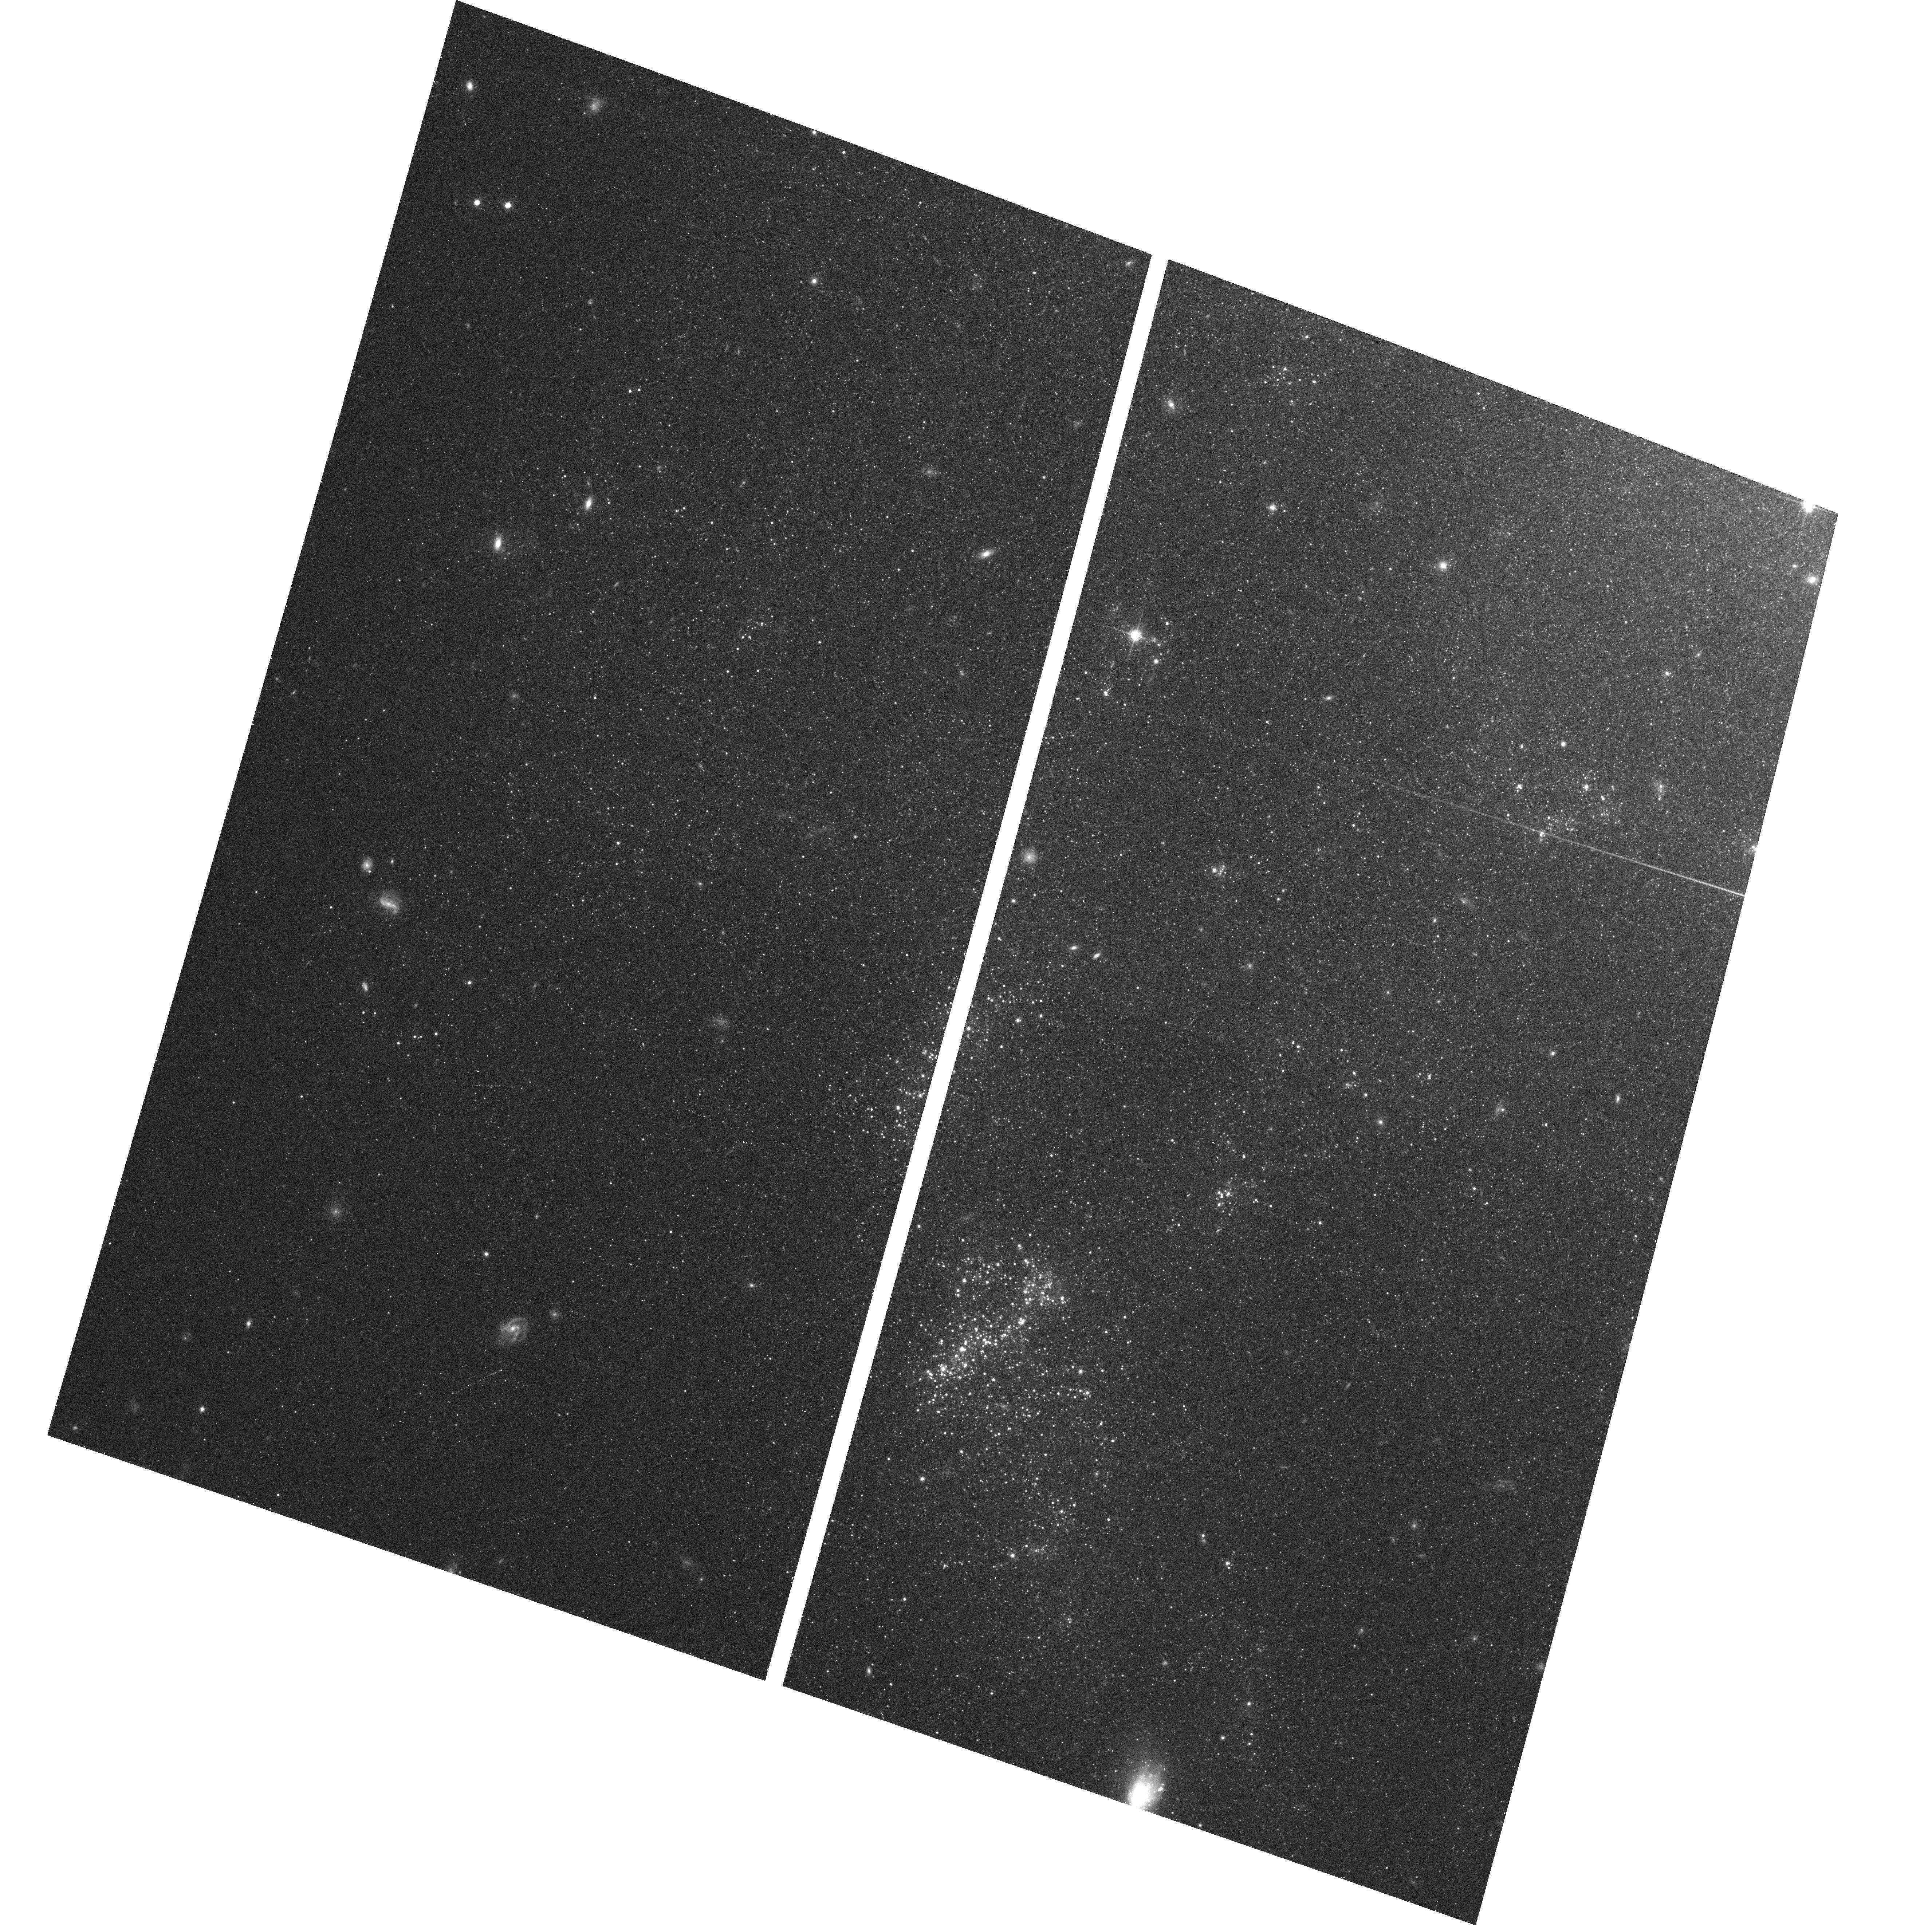
Target: NGC45-POS1
Instrument: ACS/WFC
Filter: F814W
Exposure: 7 min
Observation ID: hst_9774_01_acs_wfc_f814w_j8ph01

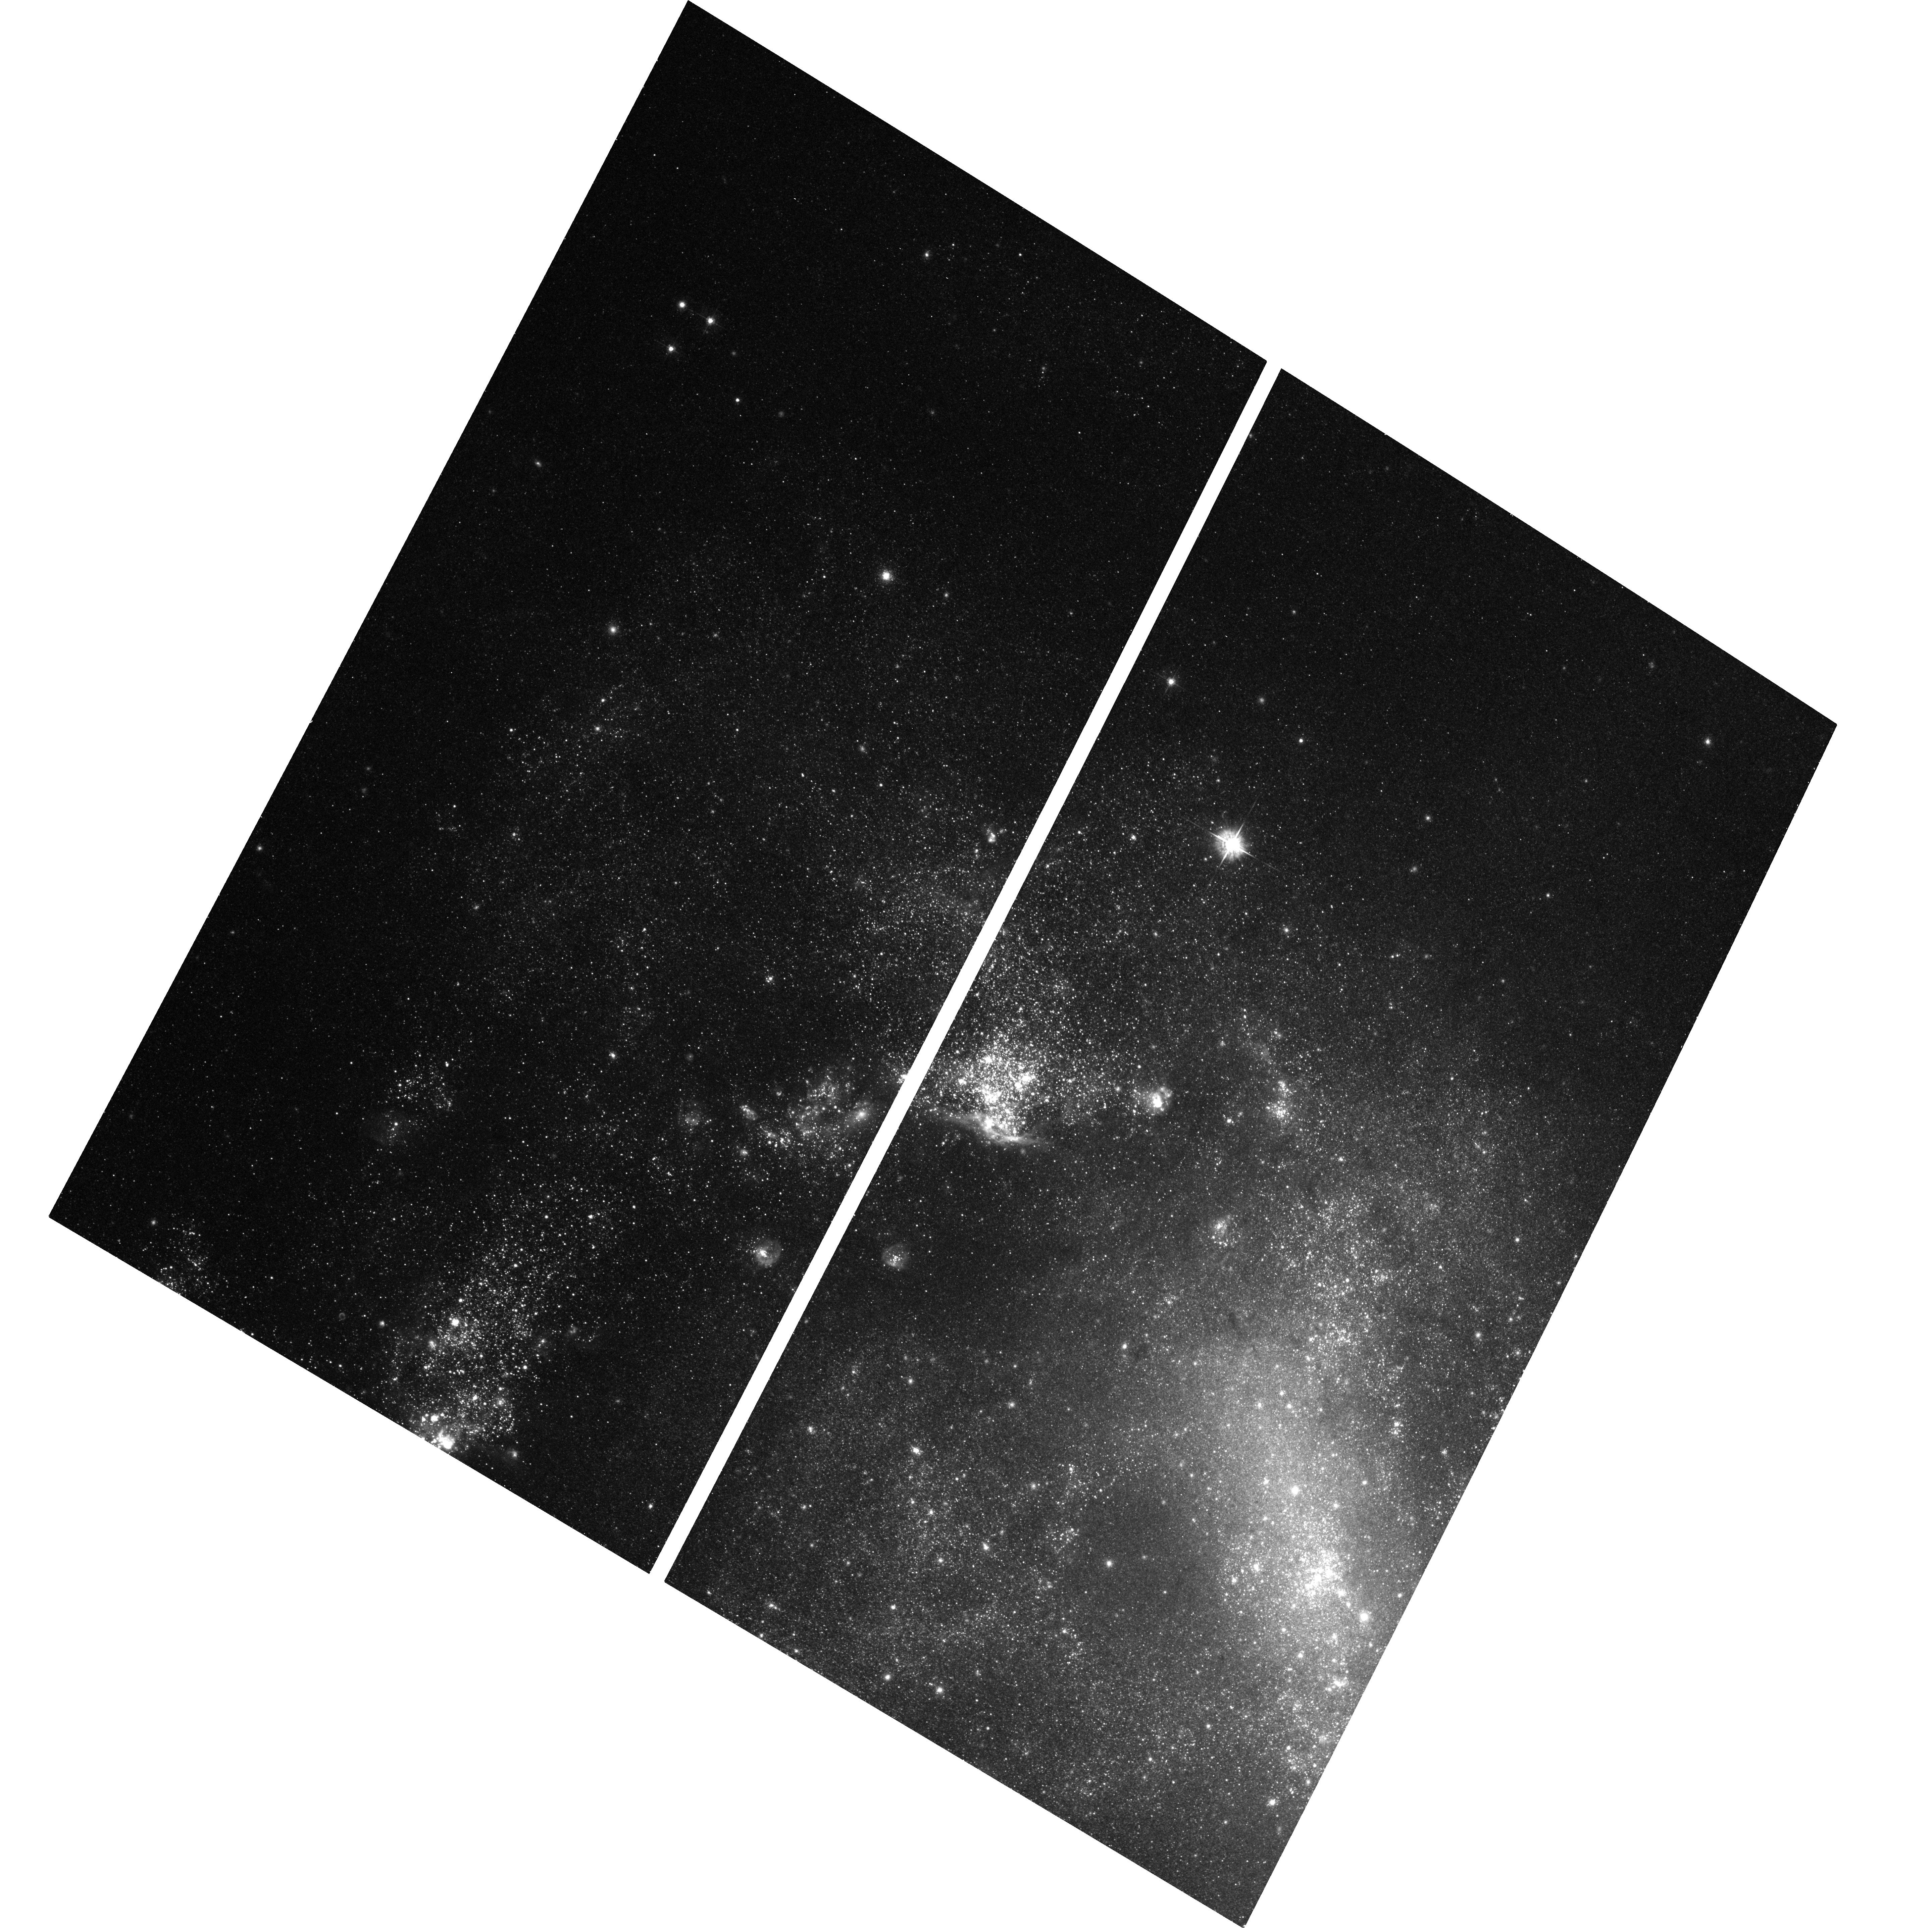
Target: NGC1313-POS1
Instrument: ACS/WFC
Filter: F555W
Exposure: 11 min
Observation ID: hst_9774_05_acs_wfc_f555w_j8ph05

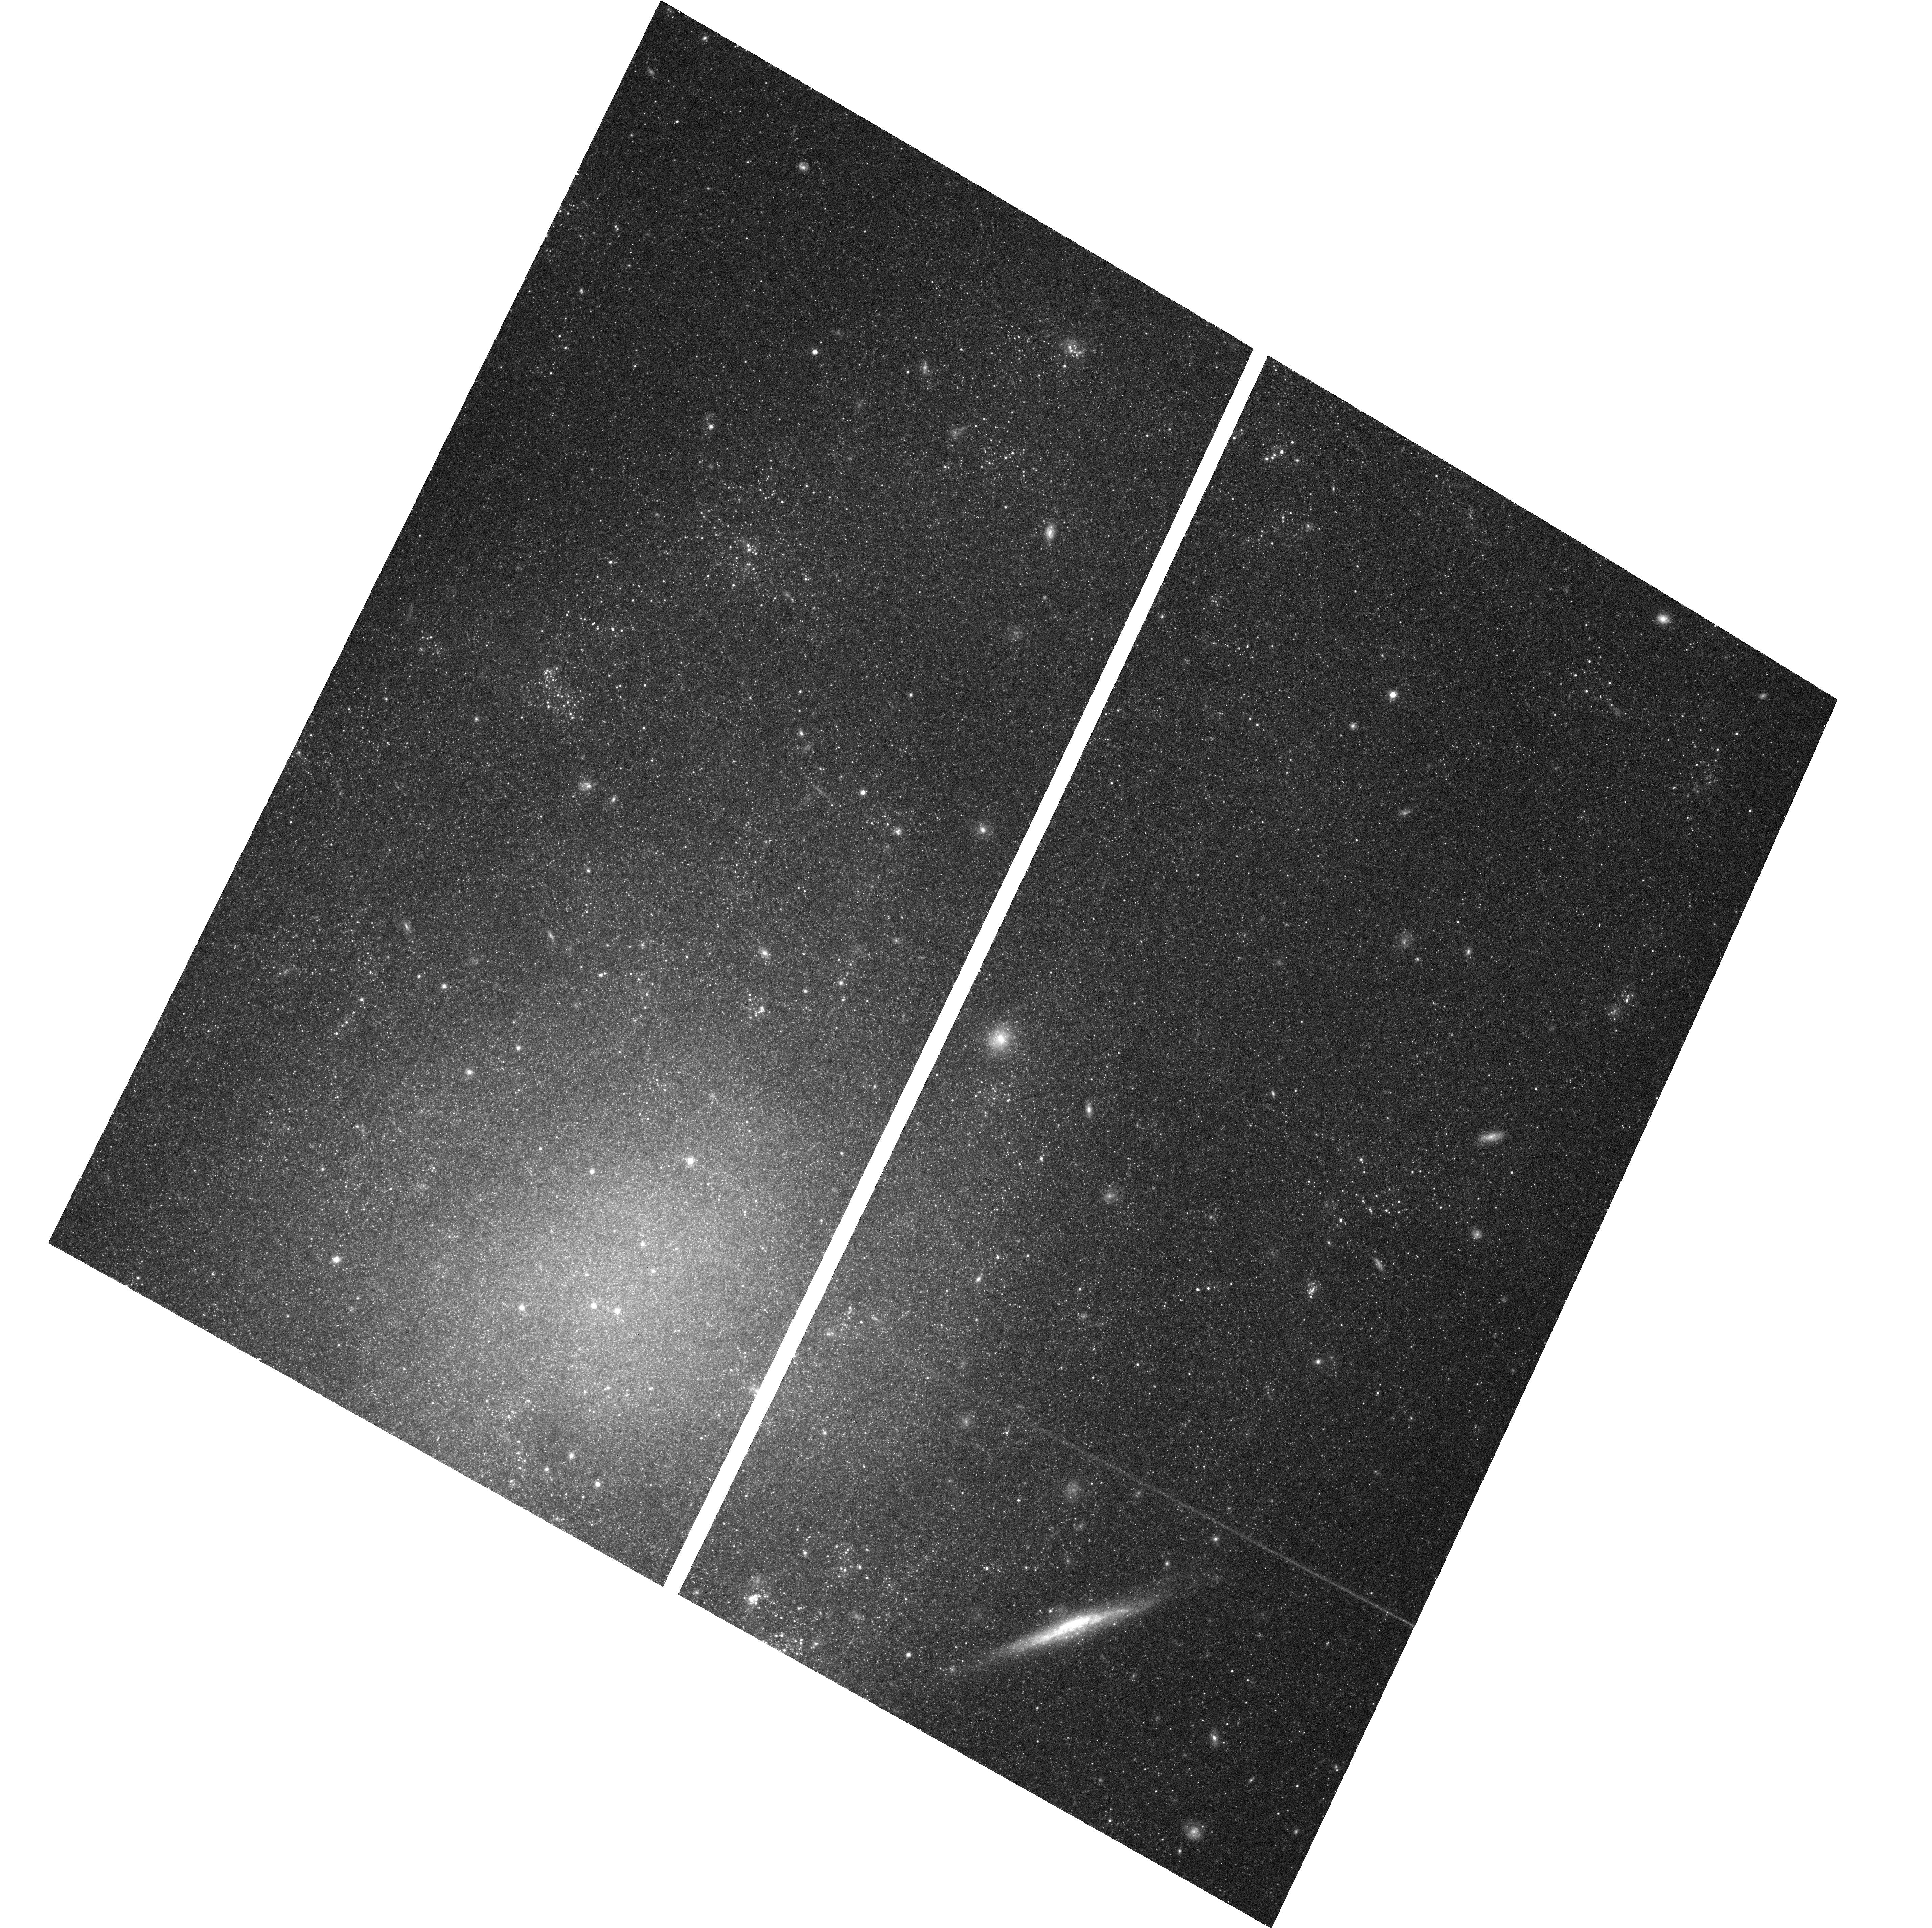
Target: NGC45-POS2
Instrument: ACS/WFC
Filter: F814W
Exposure: 7 min
Observation ID: hst_9774_03_acs_wfc_f814w_j8ph03

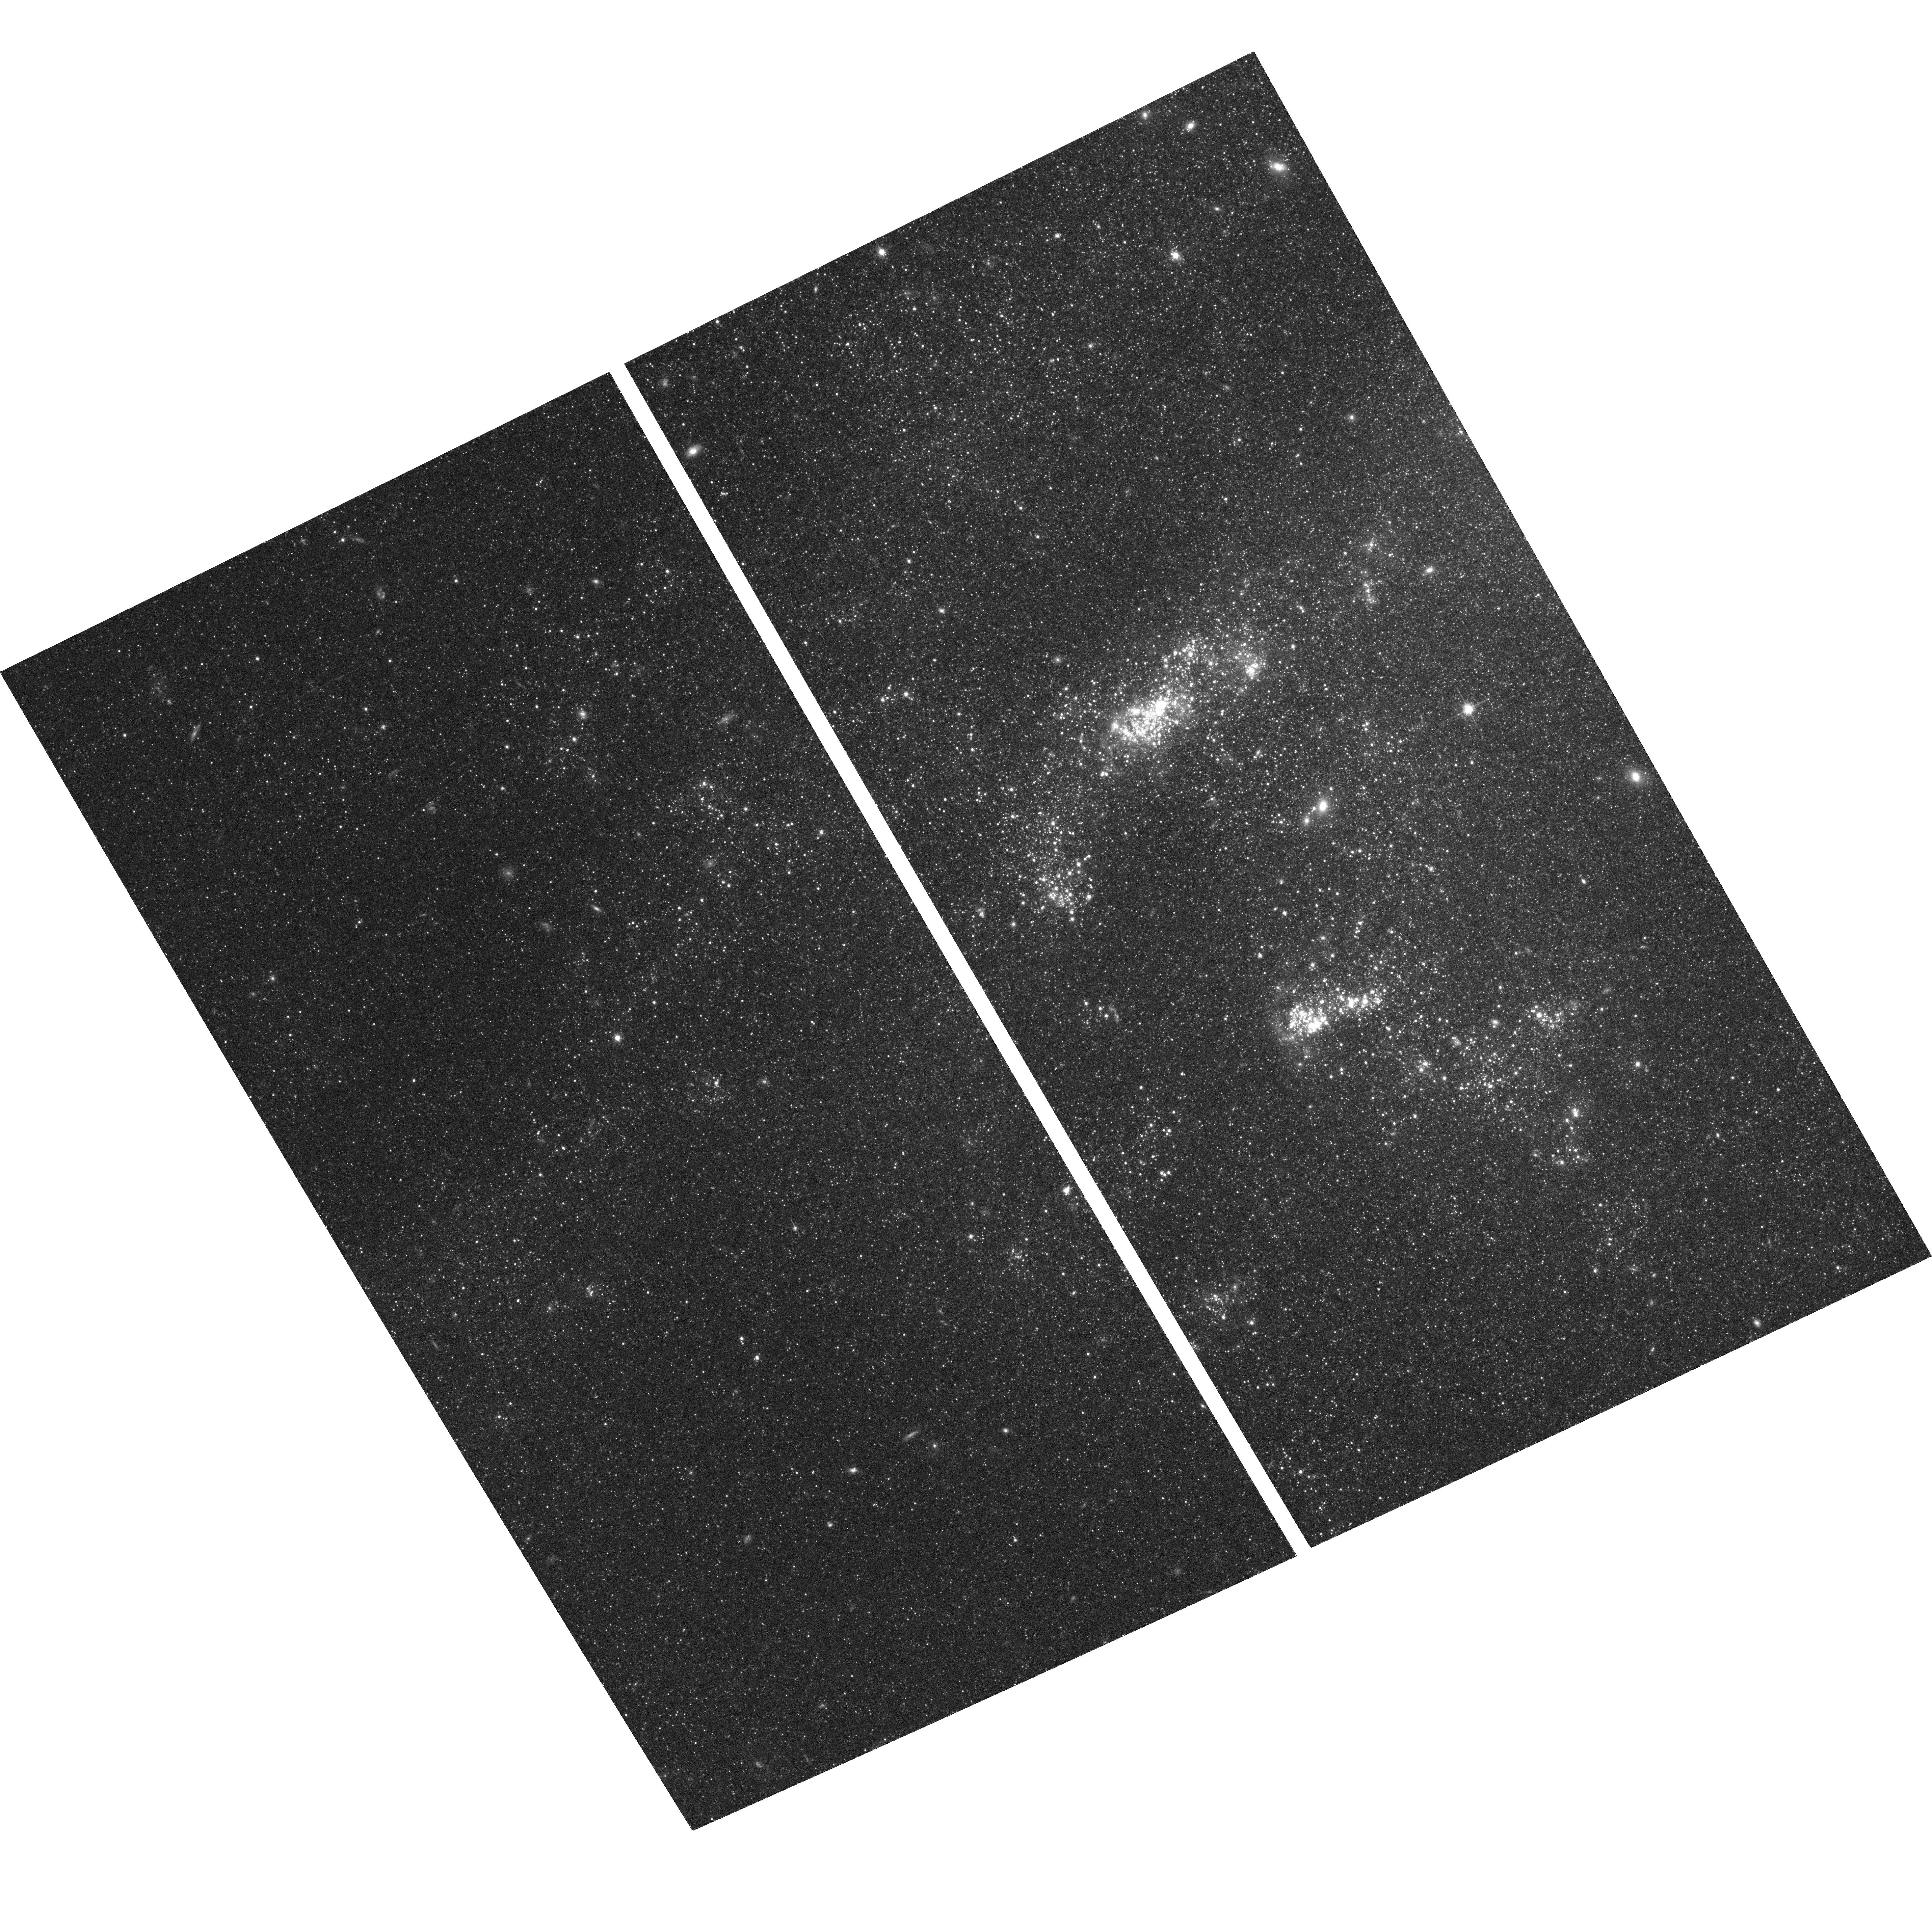
Target: NGC4395-POS1
Instrument: ACS/WFC
Filter: F814W
Exposure: 7 min
Observation ID: hst_9774_0b_acs_wfc_f814w_j8ph0b

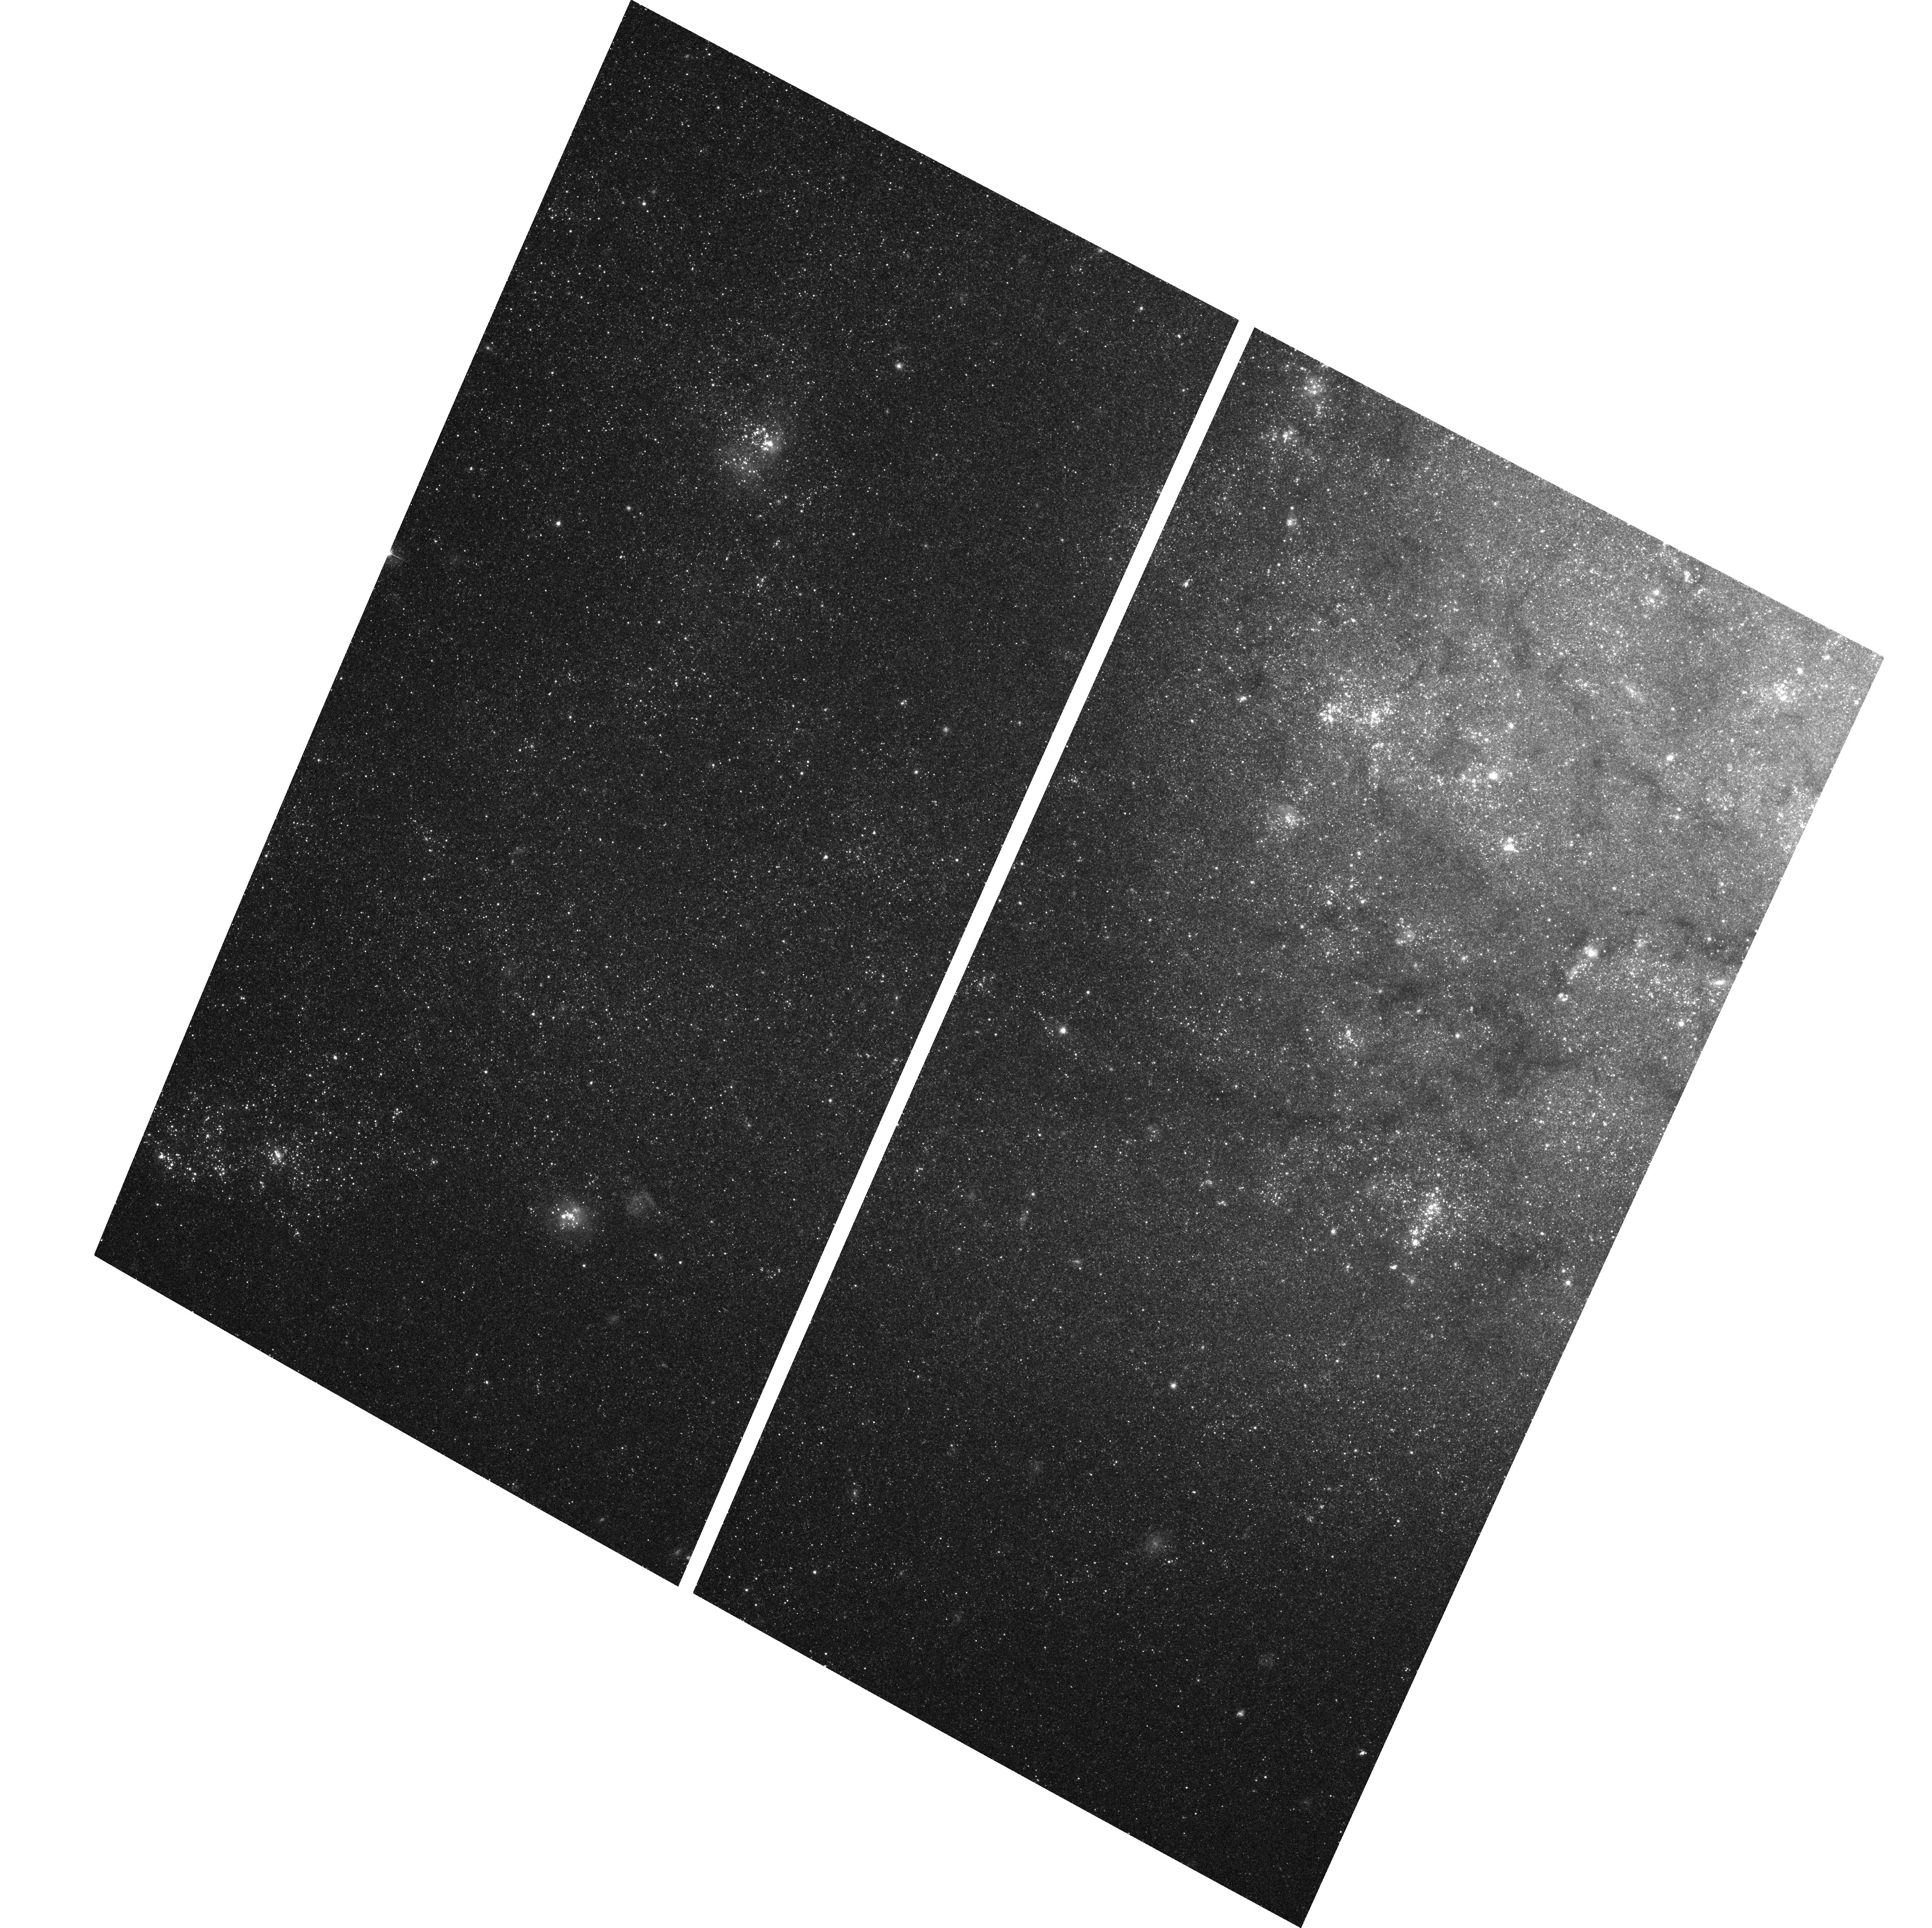
Target: NGC7793-POS2
Instrument: ACS/WFC
Filter: F555W
Exposure: 11 min
Observation ID: hst_9774_0l_acs_wfc_f555w_j8ph0l

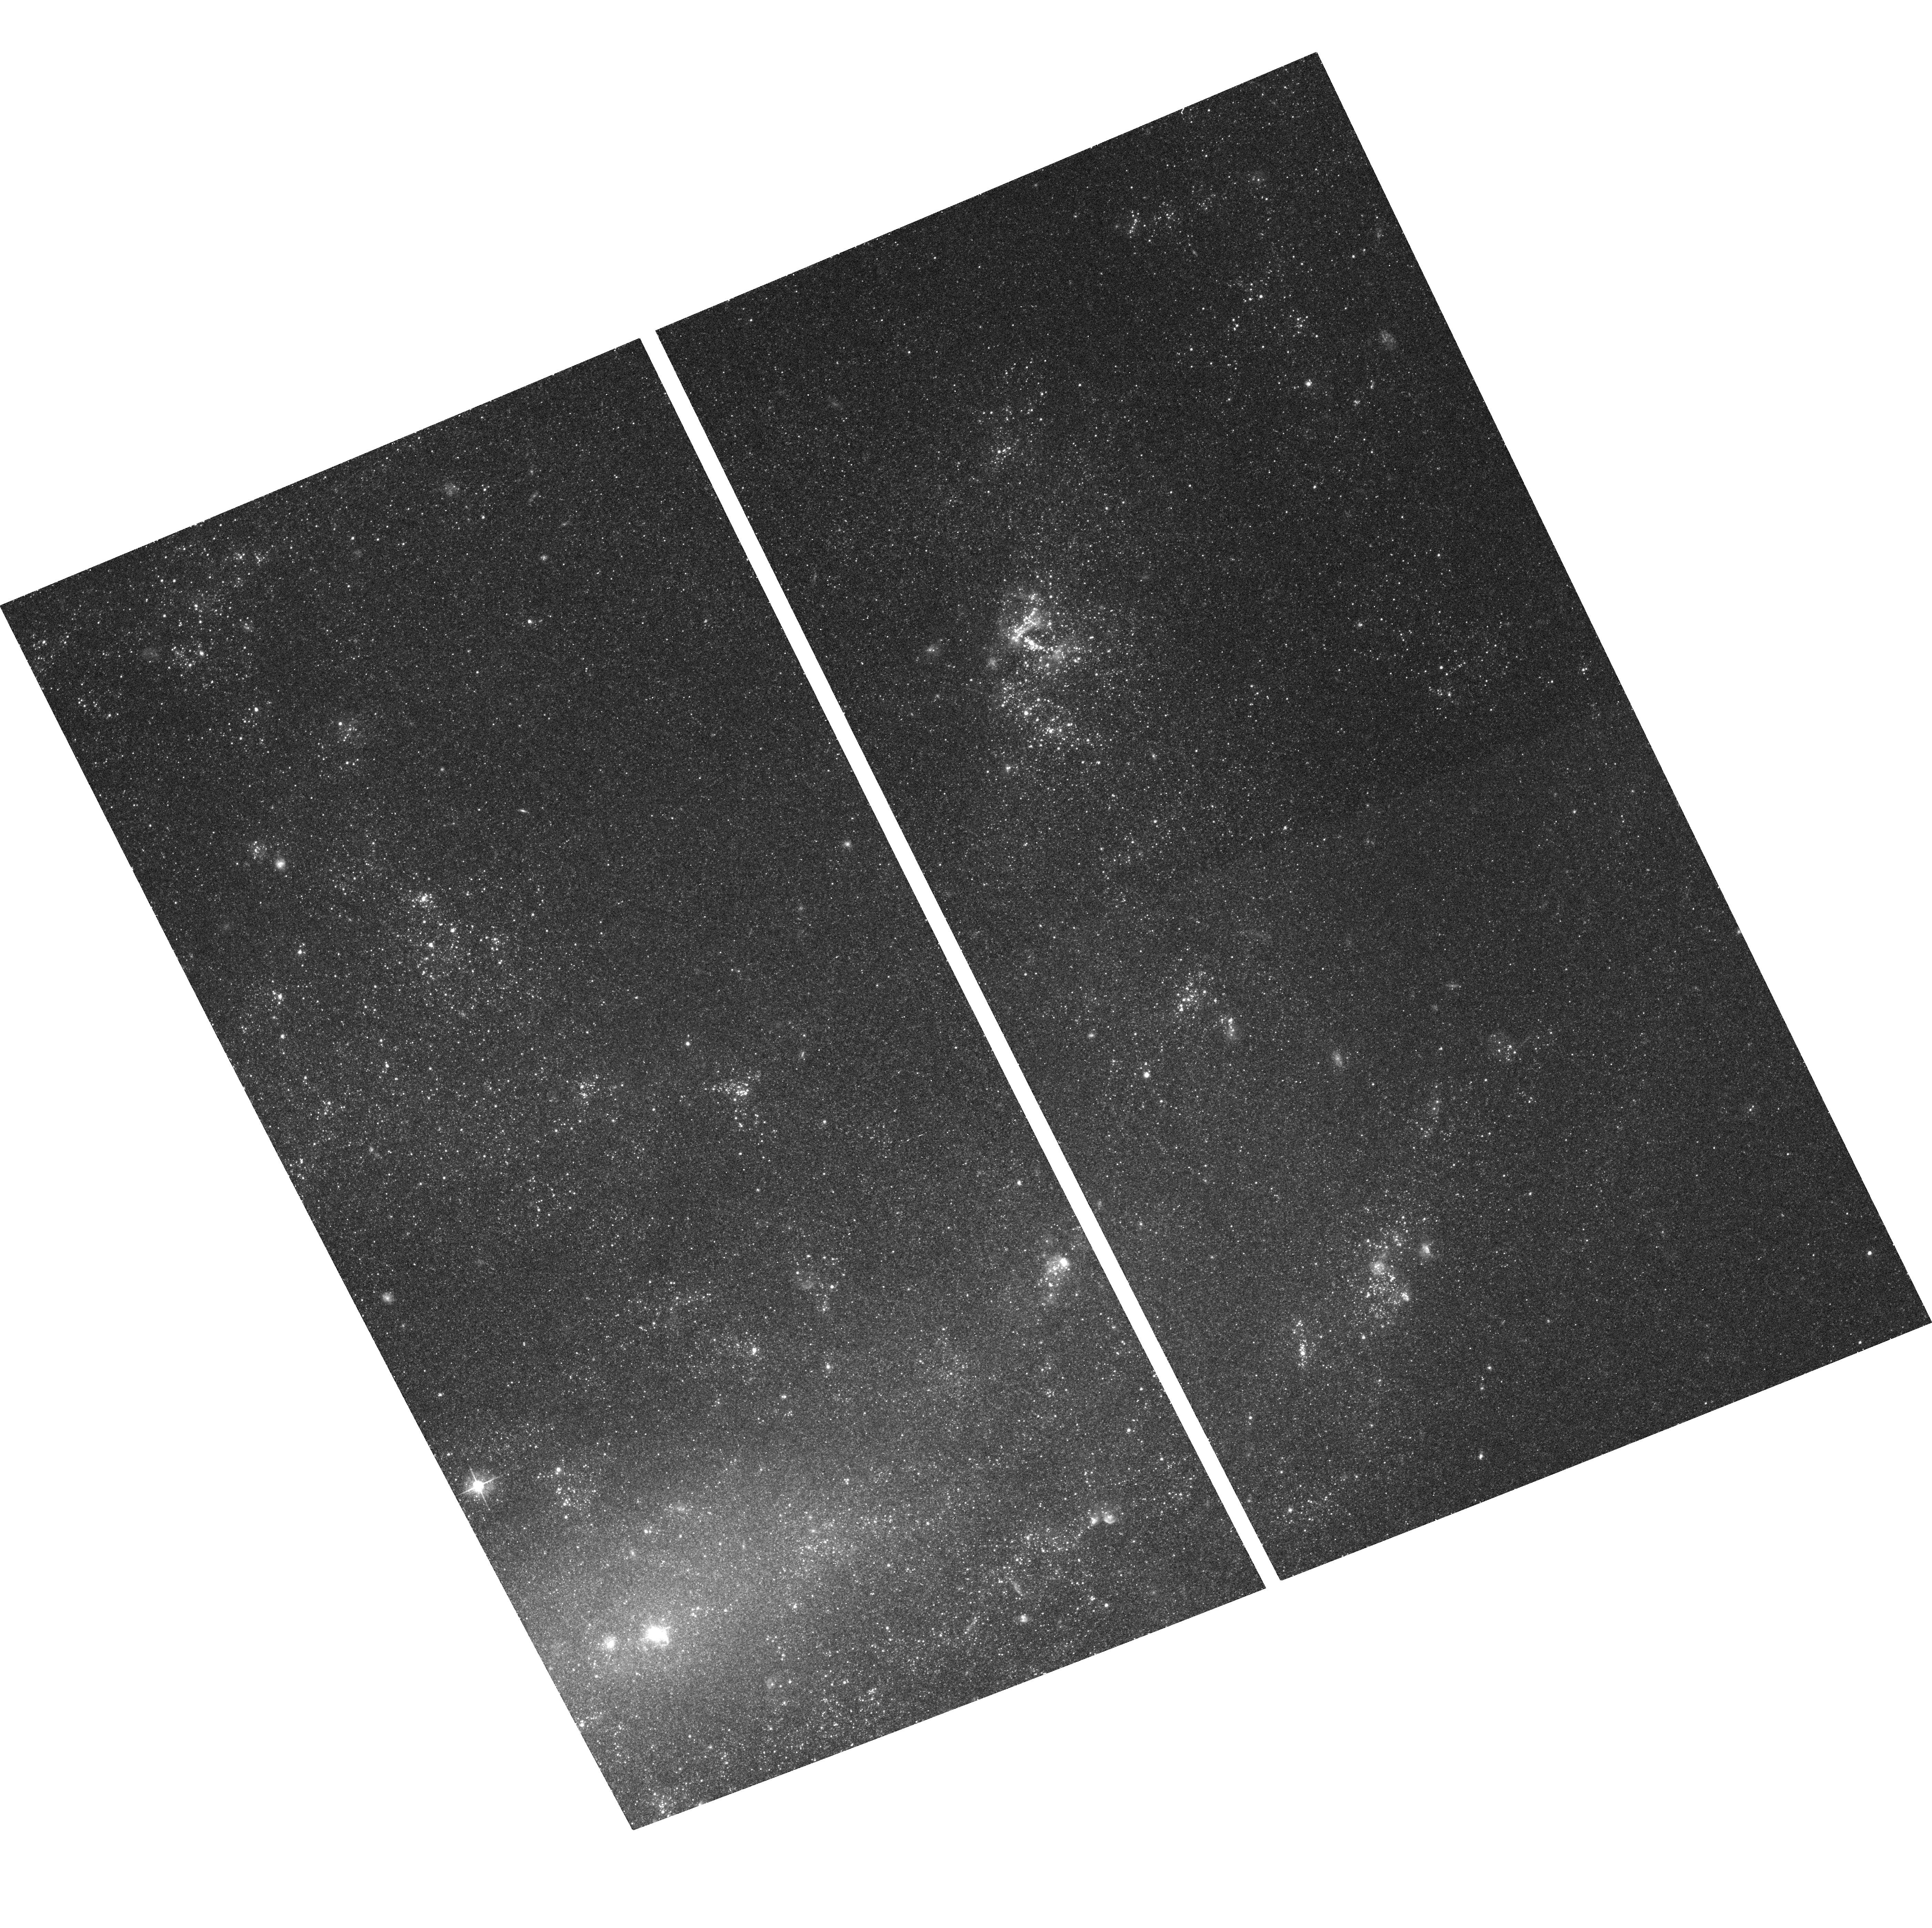
Target: NGC4395-POS2
Instrument: ACS/WFC
Filter: F555W
Exposure: 11 min
Observation ID: hst_9774_0d_acs_wfc_f555w_j8ph0d

Young Massive Clusters in Spiral Galaxies and the Connection with Open Clusters (PI: Larsen, Soeren S.)

We propose to carry out a census of star clusters in the disks of the nearby spiral galaxies NGC 45, NGC 1313, NGC 4395, NGC 5236 and NGC 7793. Using ACS, we will identify much fainter and older star clusters than possible in previous ground-based surveys, or even in HST imaging of more distant galaxies. For the first time, we will directly explore the connection between young "massive'' (or "super'') star clusters (YMCs) and lower-mass "open'' clusters in different star forming environments. We will test the universality of the luminosity- and mass functions of stellar clusters and establish whether the presence of YMCs is a result of a top-heavy cluster luminosity function, or follows from generally richer cluster systems. Our target galaxies span a range of morphological properties, surface brightness and star formation rate. Some of them are known from ground-based studies to host large numbers of YMCs while others have more modest cluster populations. However, previous ground-based data were restricted to luminous clusters younger than about 500 Myr. Here we will extend the search to clusters formed throughout the entire lifetime of each galaxy and reach clusters with properties typical of the Milky Way open clusters. This will allow us to close the gap between studies of extragalactic and Galactic disk clusters.